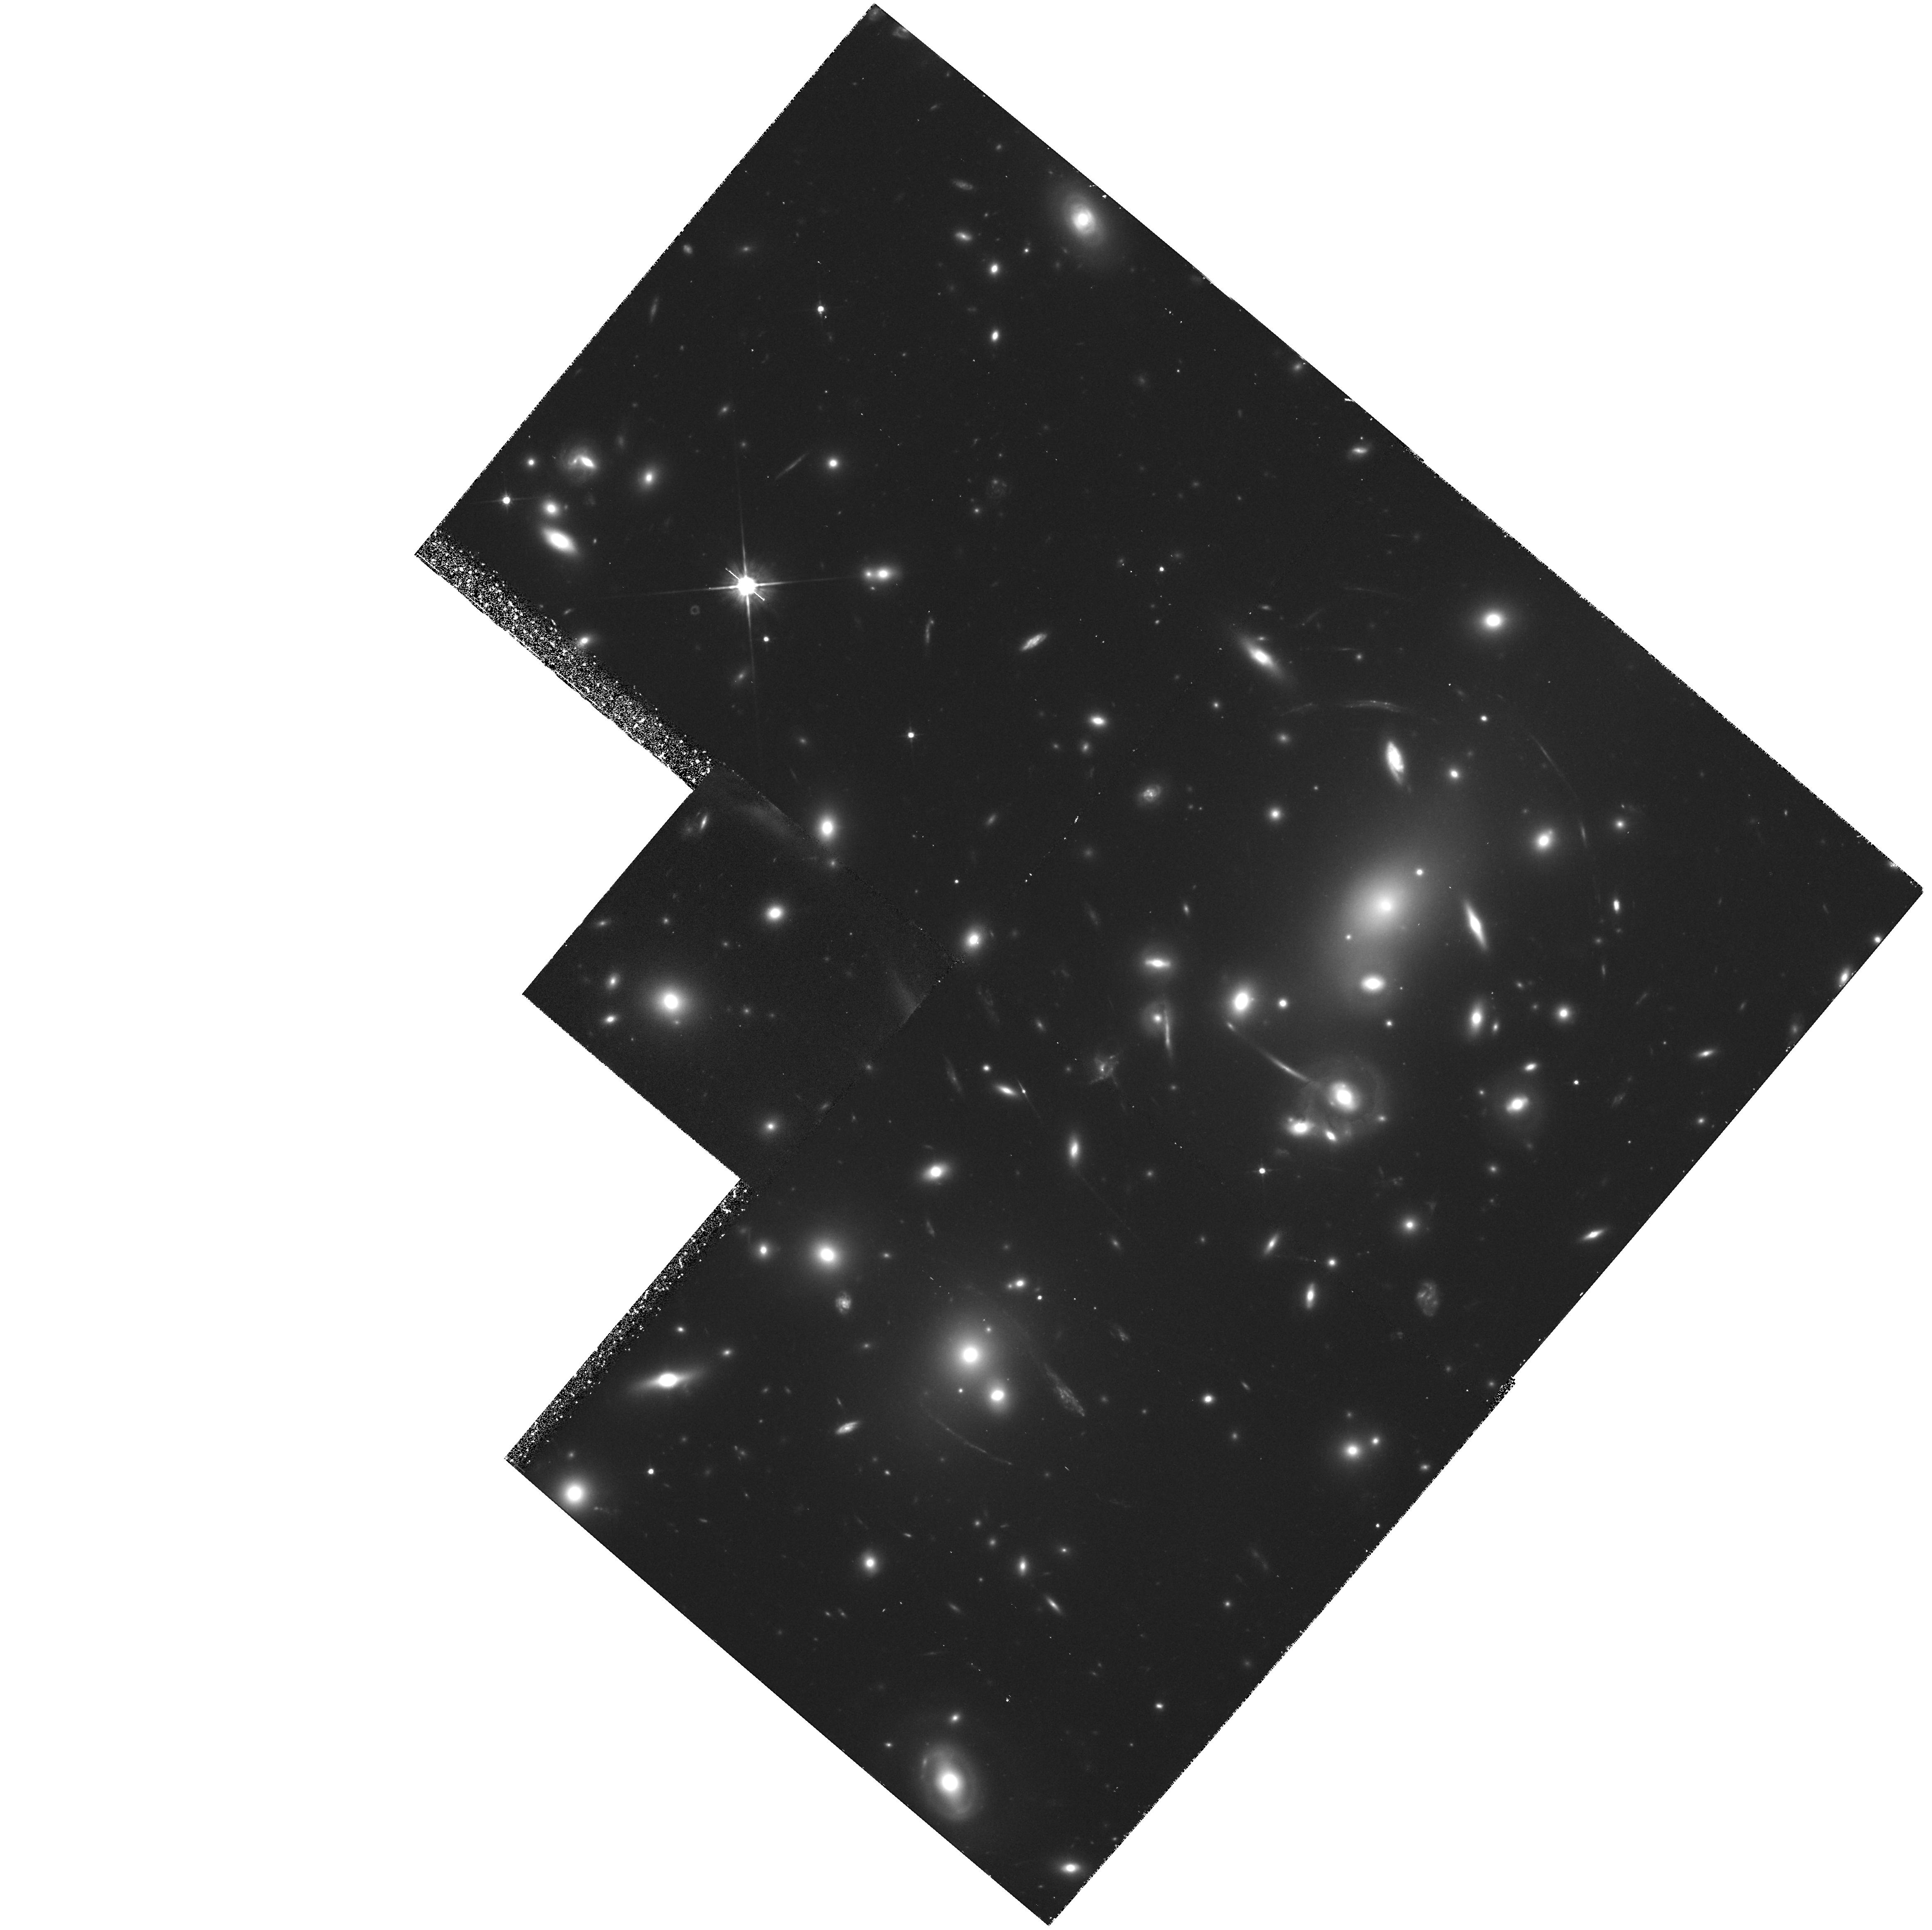
Target: A2218
Instrument: WFPC2/PC
Filter: F702W
Exposure: 1.8 h
Observation ID: hst_5701_03_wfpc2_pc_f702w_u2hs03

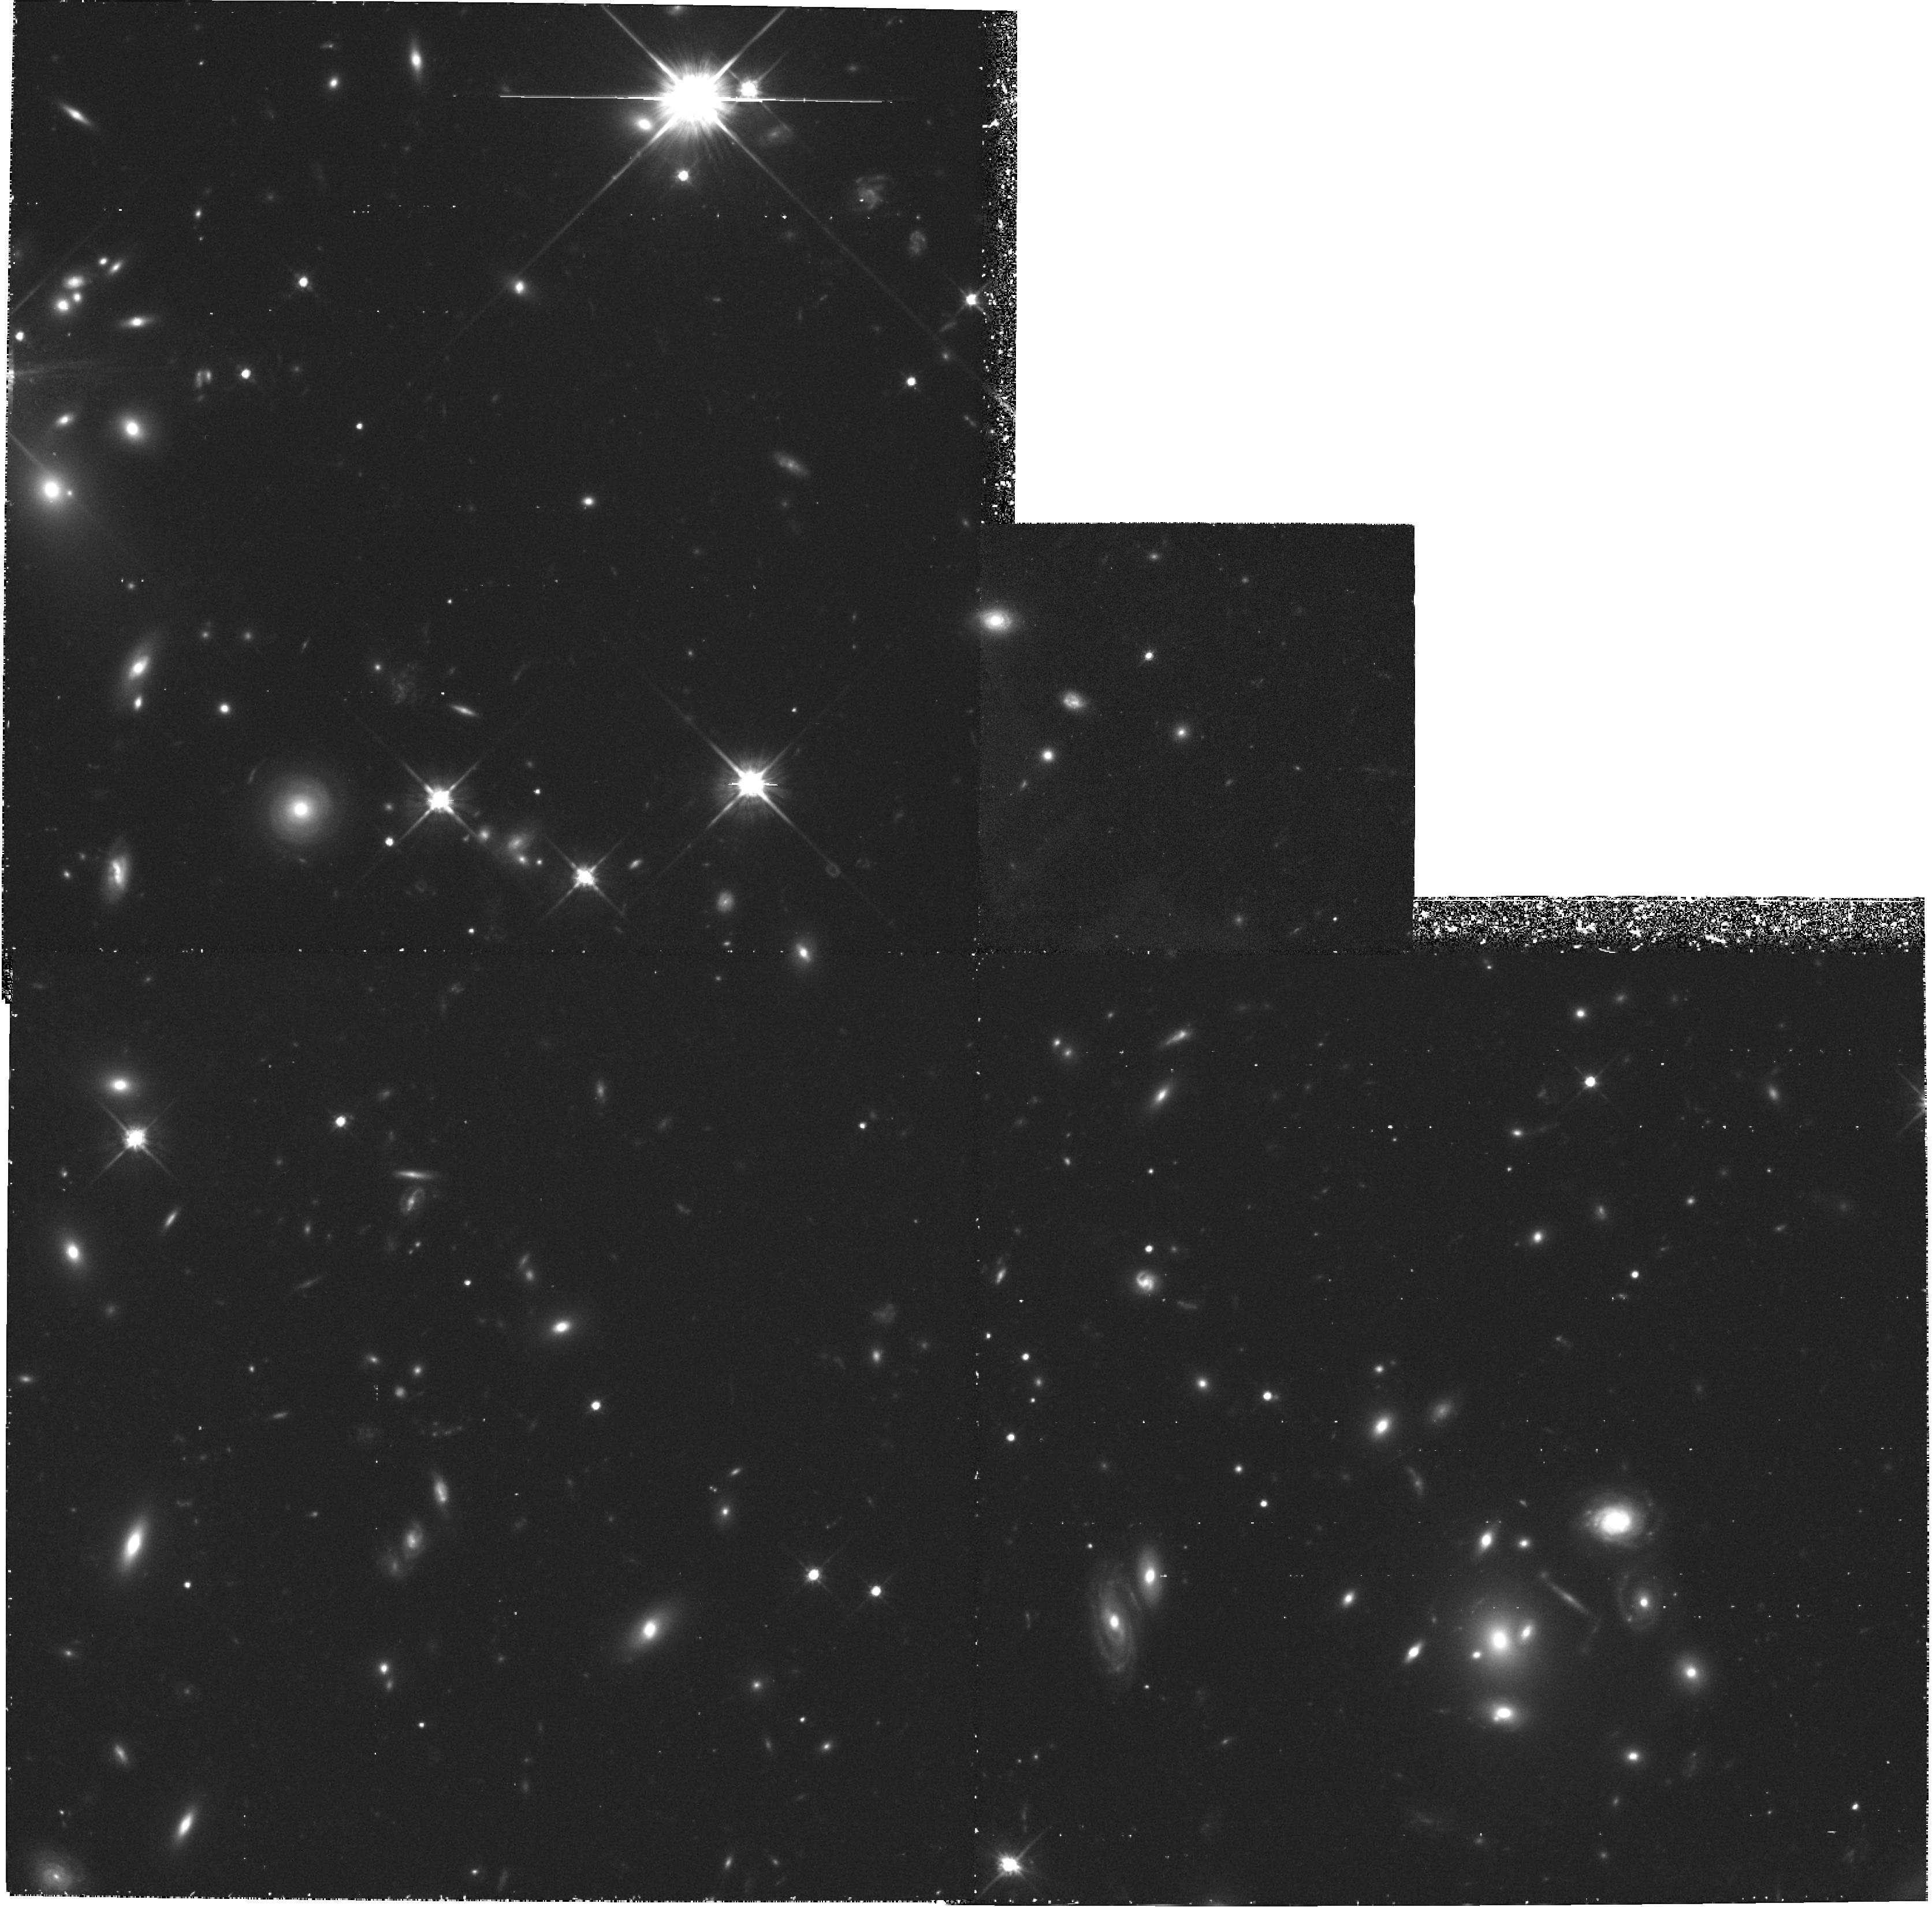
Target: AC103
Instrument: WFPC2/PC
Filter: F702W
Exposure: 1.8 h
Observation ID: hst_5701_01_wfpc2_pc_f702w_u2hs01

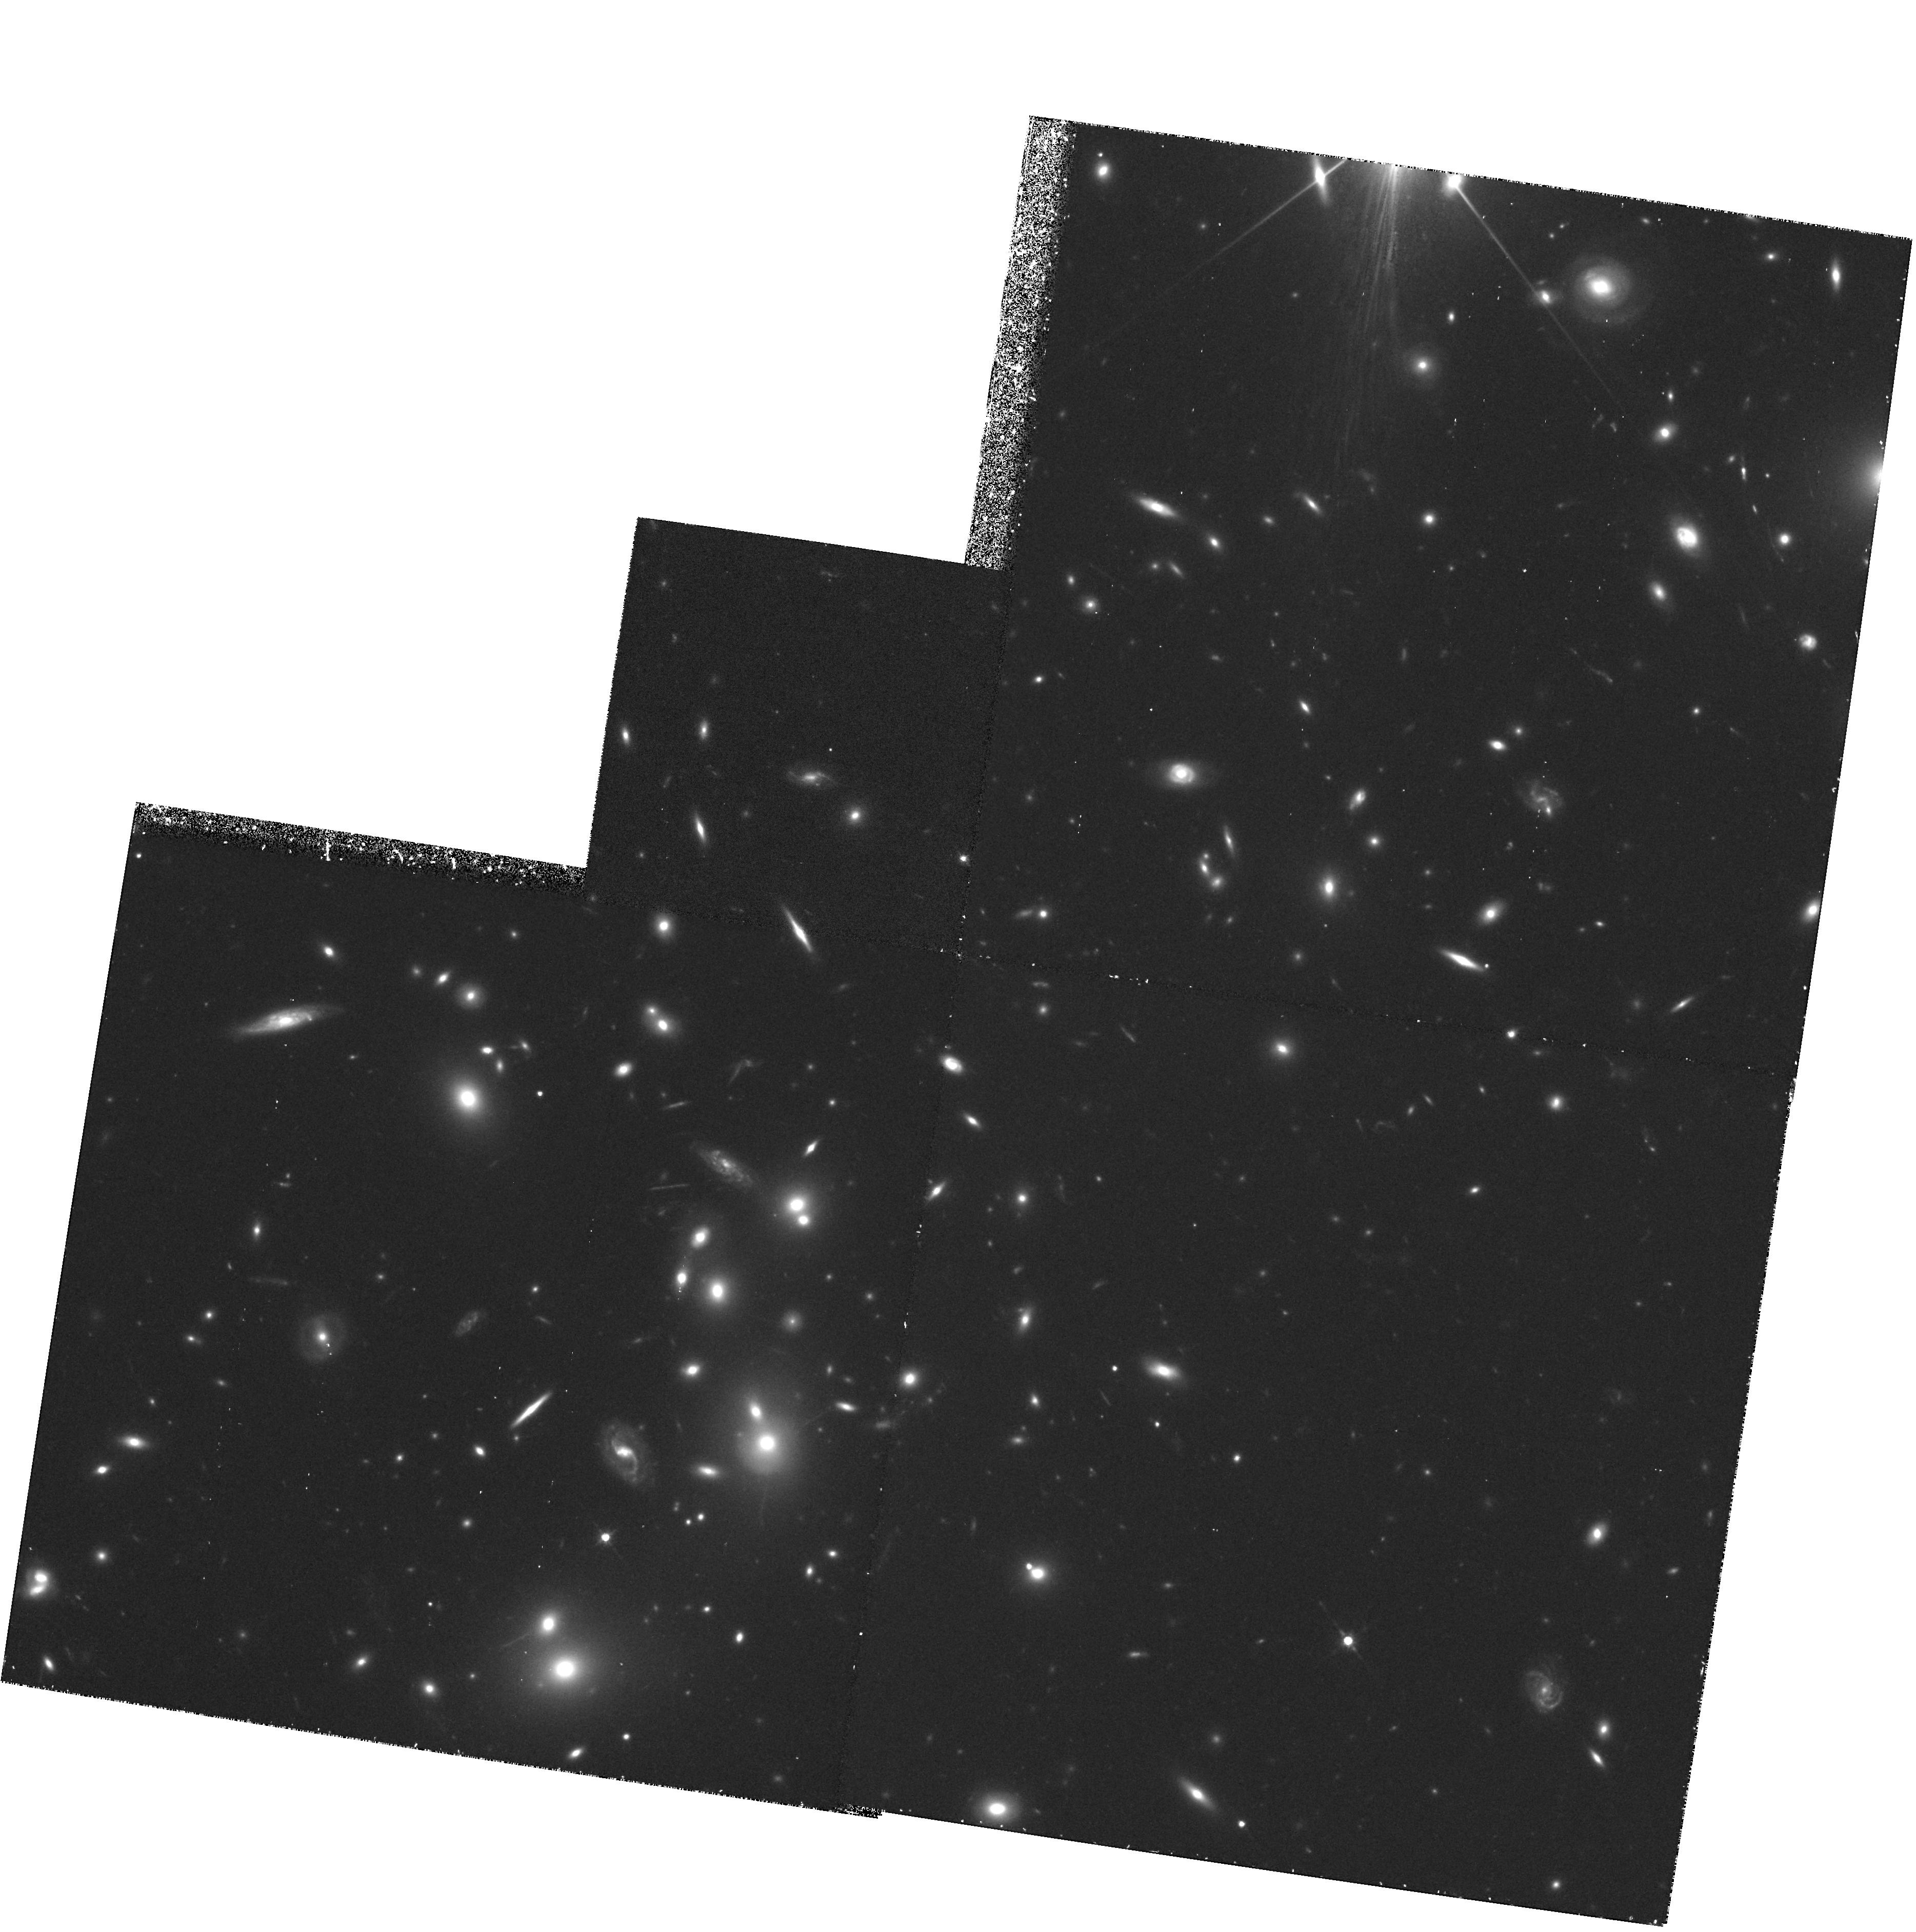
Target: AC118
Instrument: WFPC2/PC
Filter: F702W
Exposure: 1.8 h
Observation ID: hst_5701_02_wfpc2_pc_f702w_u2hs02

GALAXY POPULATIONS IN INTERMEDIATE REDSHIFT CLUSTERS: CYCLE 4 CARRY-OVER (PI: Couch, Warrick J.)

We request WFC time to continue our program of high spatial resolution imagery of the members of southern rich galaxy clusters at intermediate redshifts (z ~ 0.3-0.4) which we have studied extensively at the AAT via fibre-optic spectroscopy and multi-colour photometry. Our comprehensive ground-based data have allowed us to measure precise line indices and colours for individual members in these clusters, thus allowing the construction of a unified picture for the various phenomena associated with the Butcher-Oemler effect whereby galaxies are seen at different stages of star -formation activity within a simple cycle. The WFC data will allow us to further our morphological classification of such galaxies, providing the information crucial to determining the physical phenomena which underlie the Butcher-Oemler effect. The superiority of our cluster samples in terms of the size and completeness of the spectroscopic and photometric coverage from theground makes them ideal targets for tackling this problem with HST.